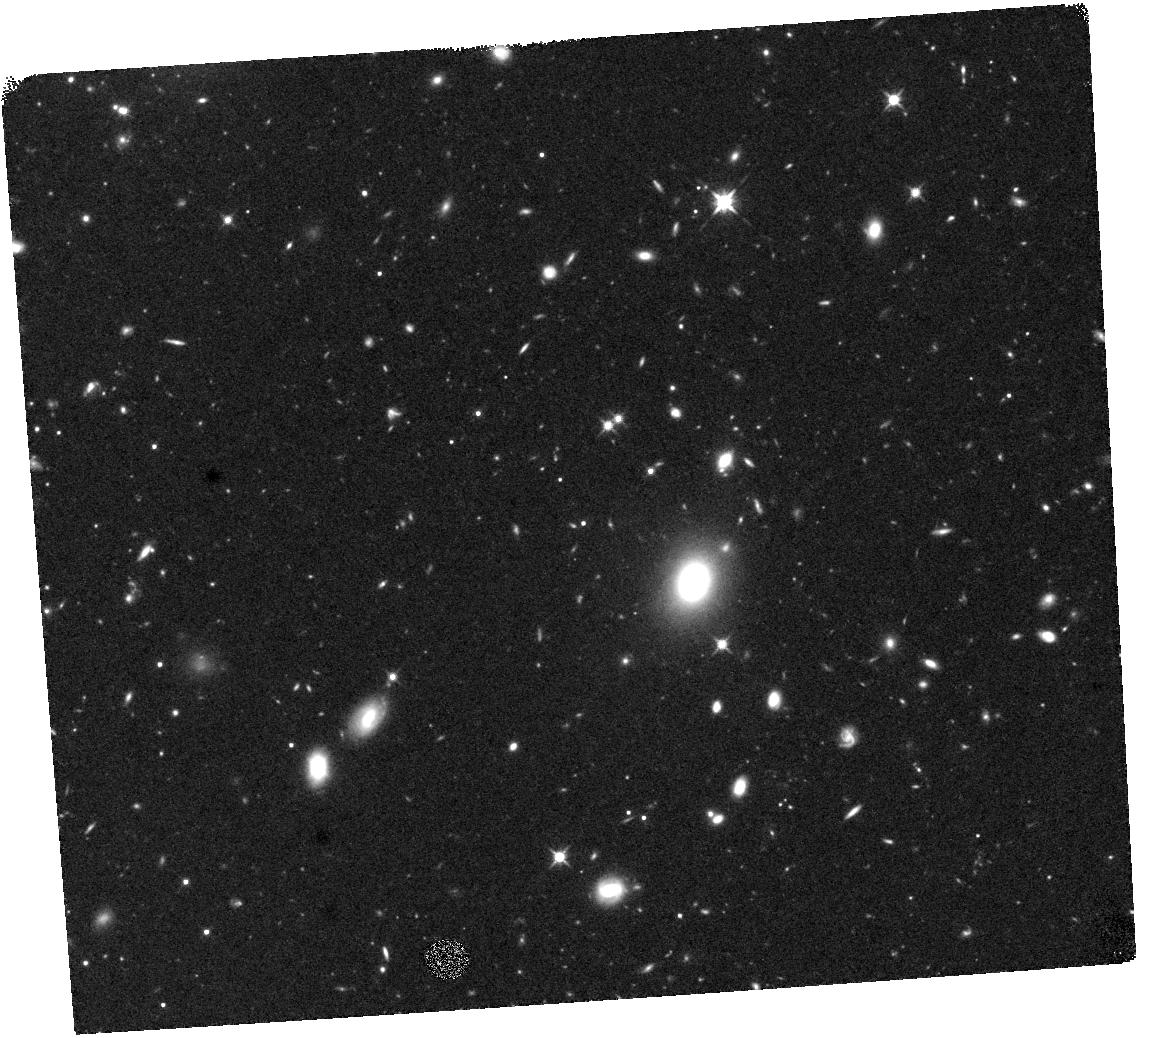
Target: W0503-5648. Instrument: WFC3/IR. Filter: F125W. Exposure: 40 min. Observation ID: hst_17785_01_wfc3_ir_f125w_iffm01

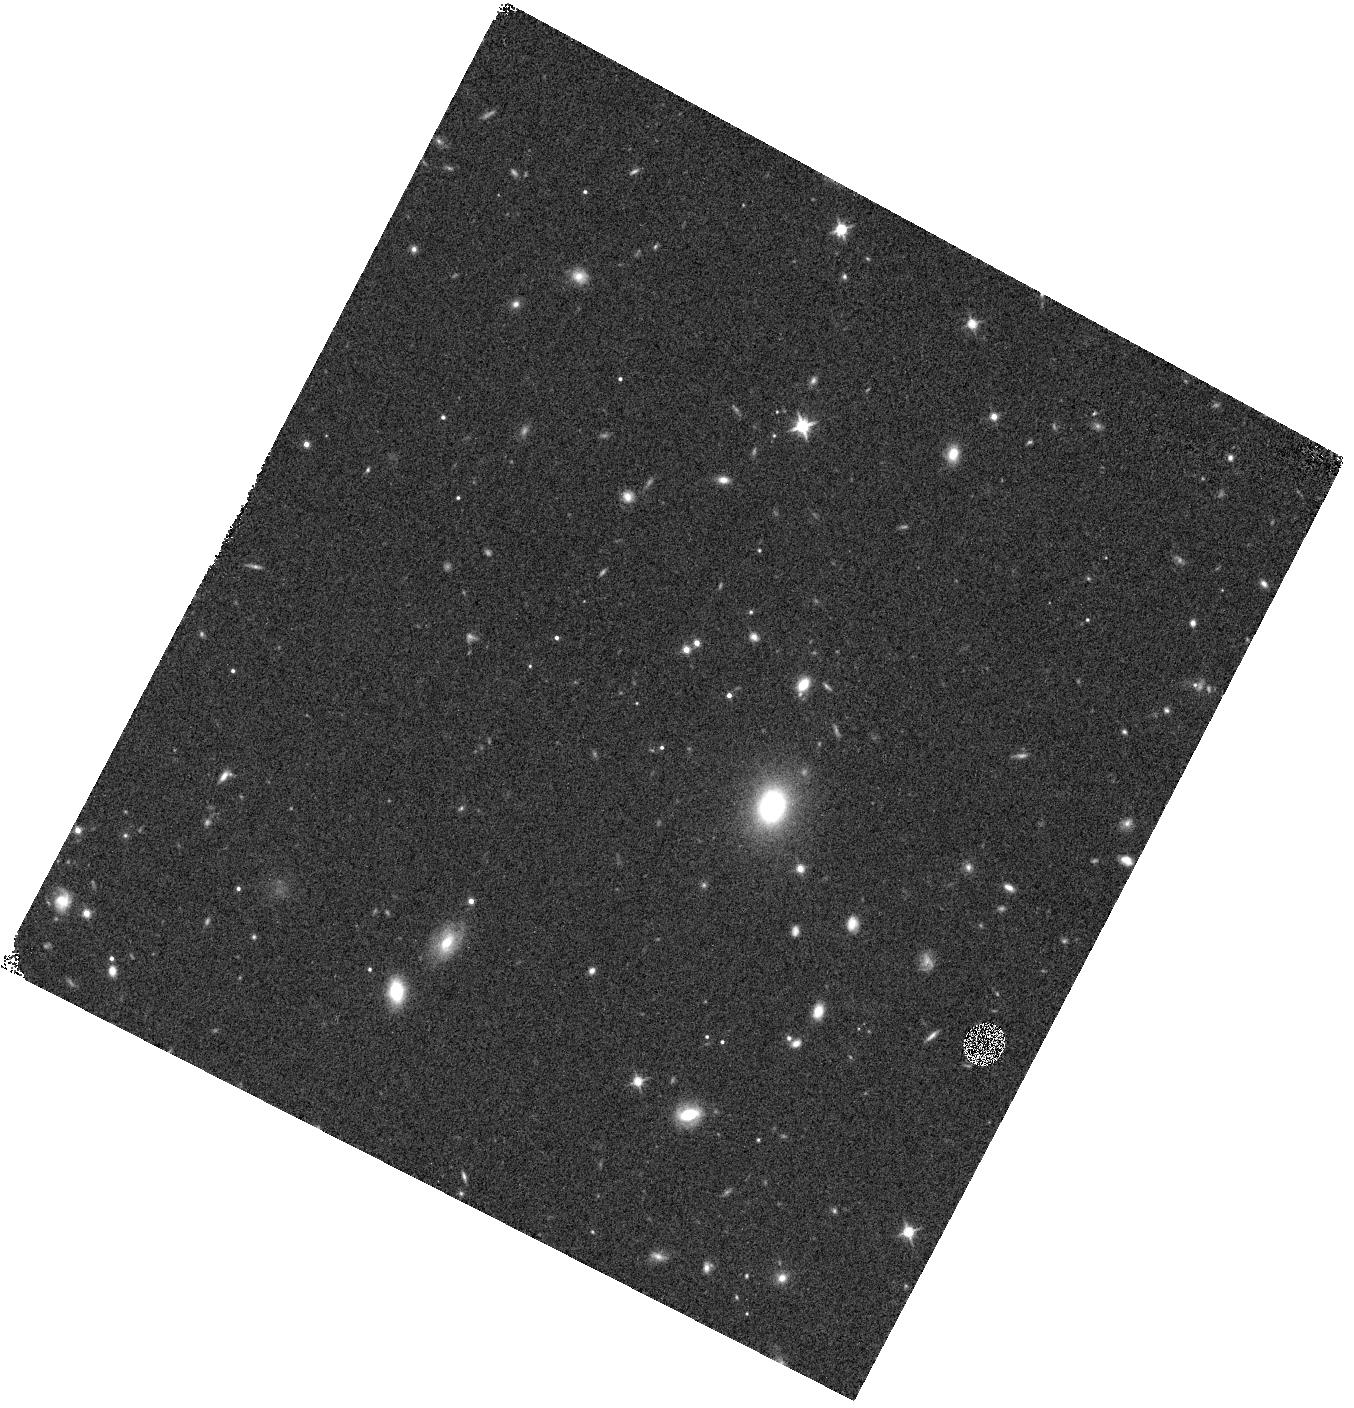
Target: W0503-5648. Instrument: WFC3/IR. Filter: F125W. Exposure: 6 min. Observation ID: hst_17785_03_wfc3_ir_f125w_iffm03

Anchoring the Diversity of Cold Worlds With HST Spectra (PI: Faherty, Jacqueline Kelly)

Using cold brown dwarfs to understand Jupiter-like atmospheres hinges on defining and explaining their diverse properties. As such a recently accepted JWST cycle-1 GO proposal used the parallax sample of the reddest/faintest brown dwarfs to define 12 sources that share a common mid infrared color -- an excellent proxy for temperature -- but show meaningfully different Spitzer [4.5] micron absolute magnitudes. Each source is to be followed up with JWST NIRSPEC G395H high resolution (R~2700) spectra as well as MIR F1000W, F1280W, and F1800W photometry to measure bolometric luminosities and differentiate what causes the sample diversity in the mid-infrared. However two of the 12 sources in this legacy JWST proposal lack NIR information therefore can not be maximized for their scientific output. For this HST proposal we request 9 orbits to obtain WFC3 Grism spectra for 2 cold brown dwarfs that are already slated to be definitional for cold world science.